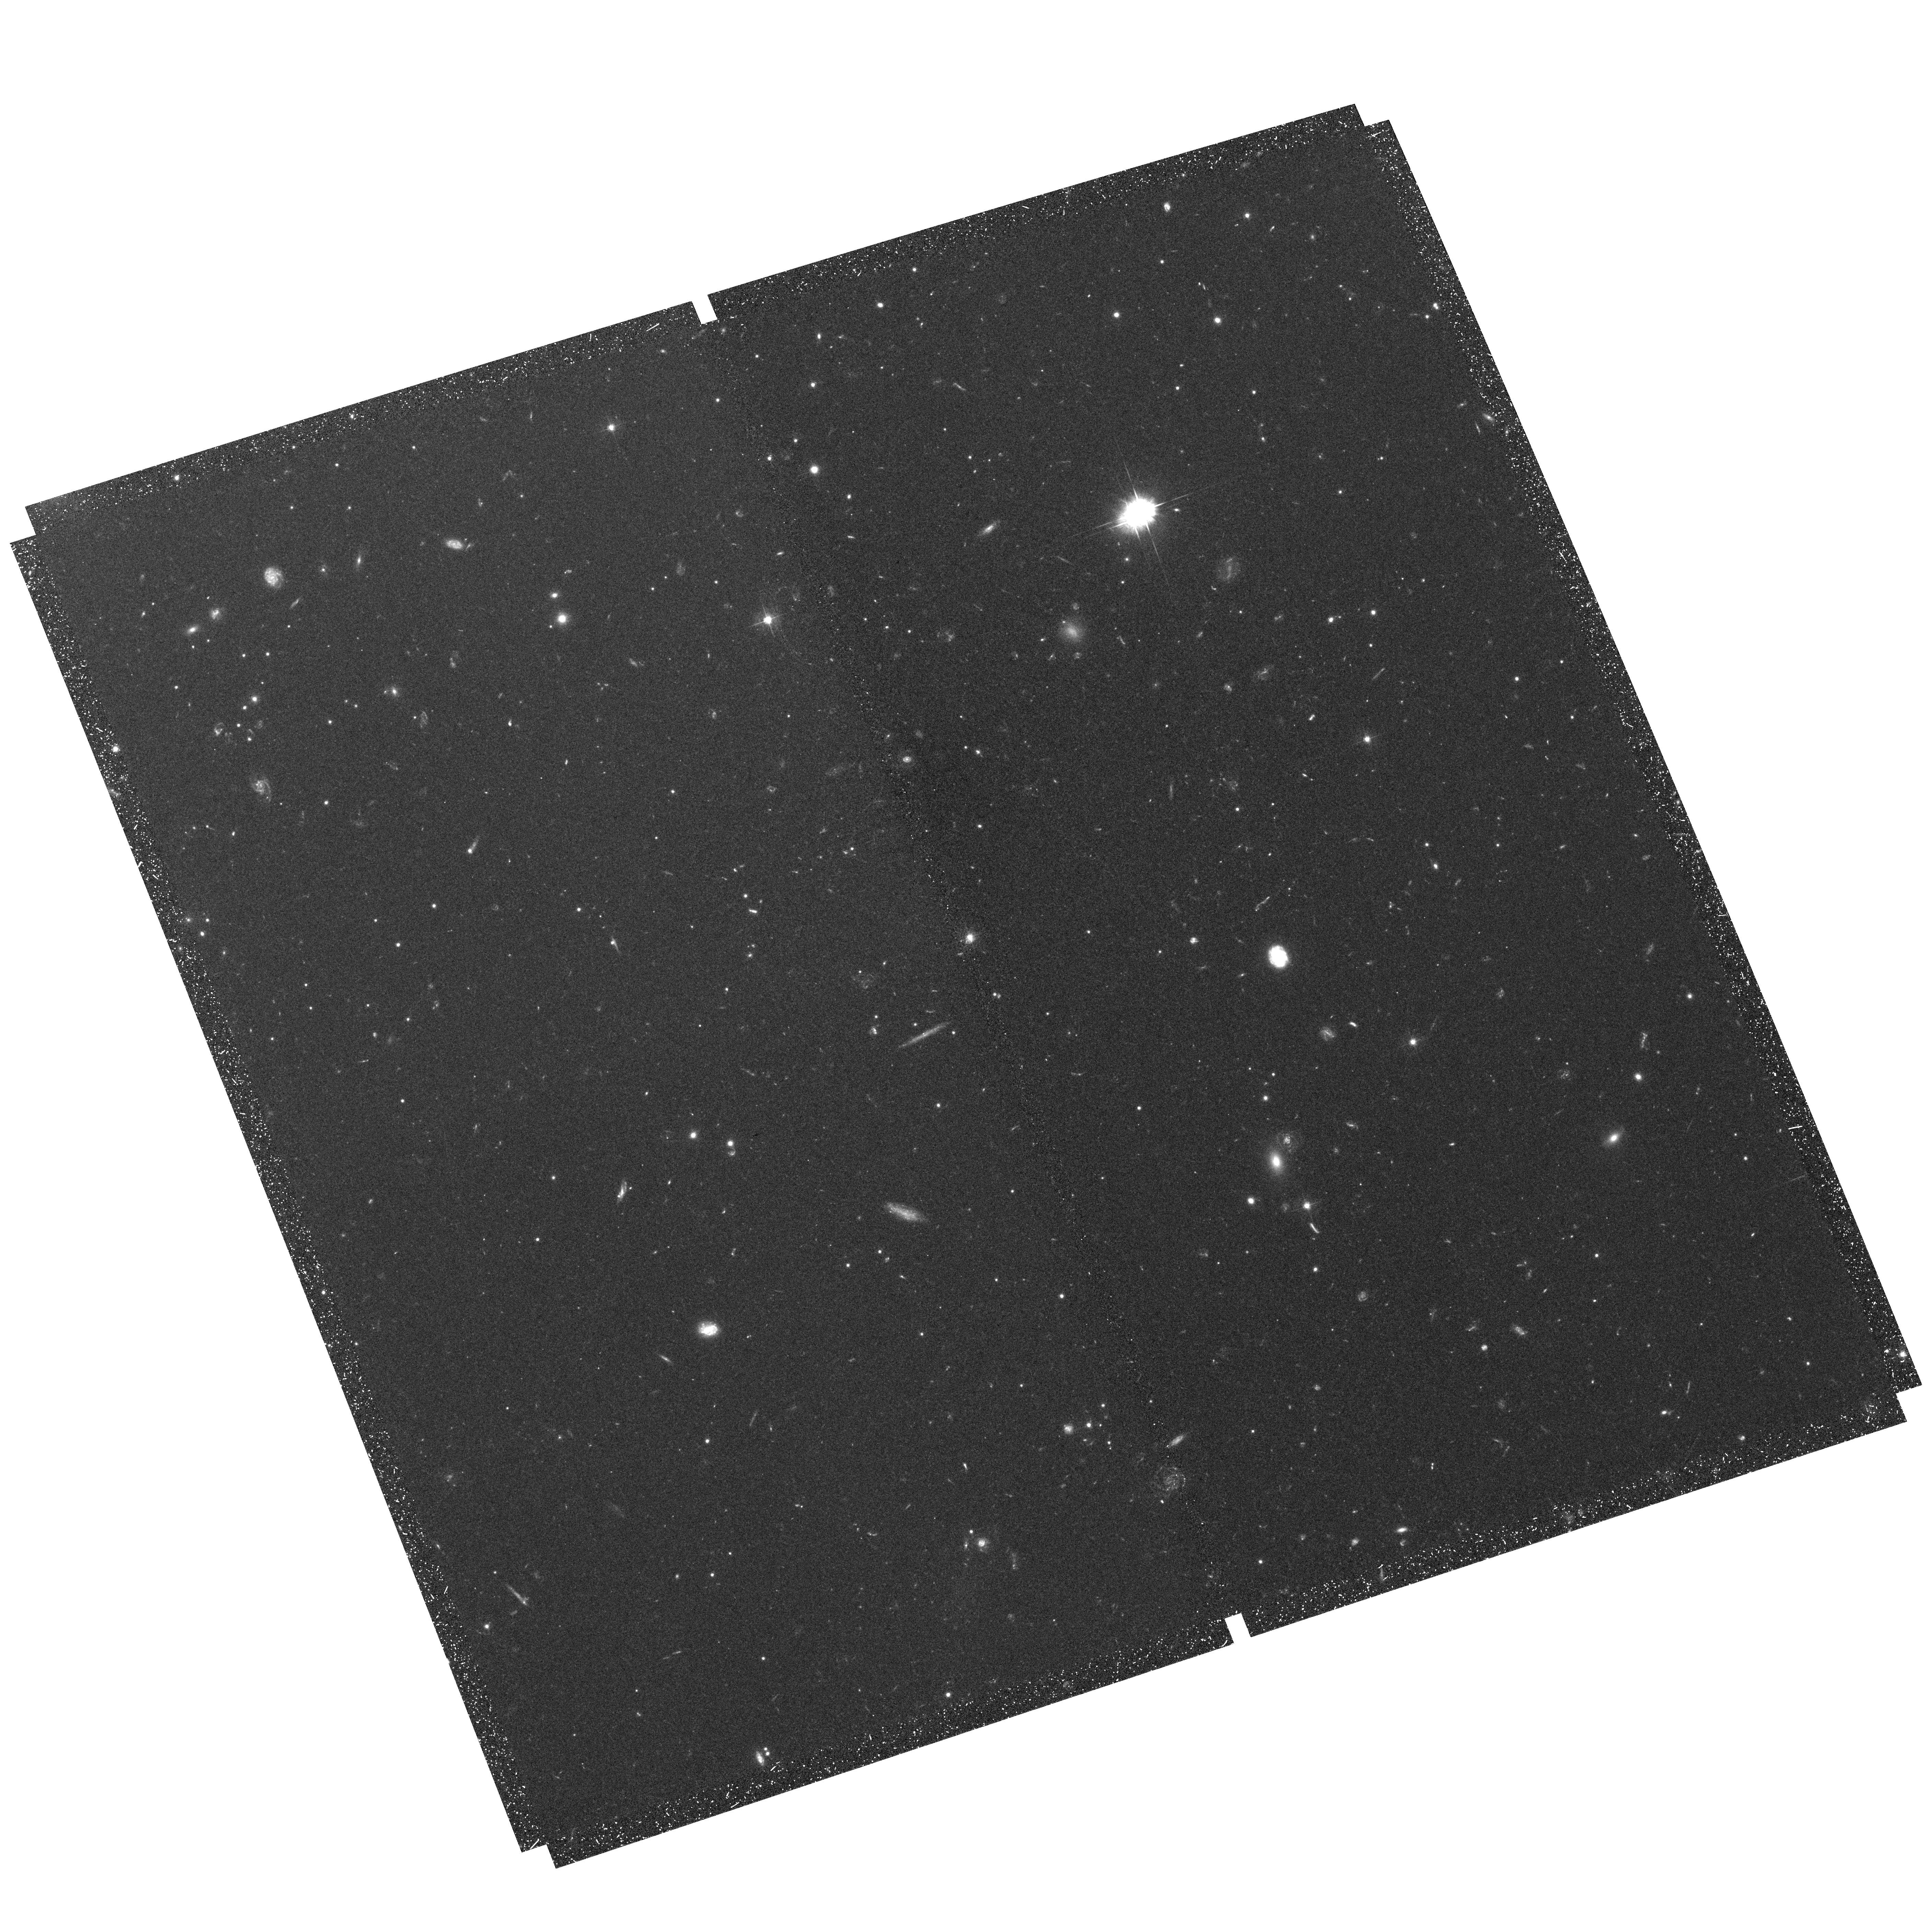
Target: MESSIER-087-POS3. Instrument: ACS/WFC. Filter: F475W. Exposure: 1.3 h. Observation ID: hst_10529_03_acs_wfc_f475w_j9eb03

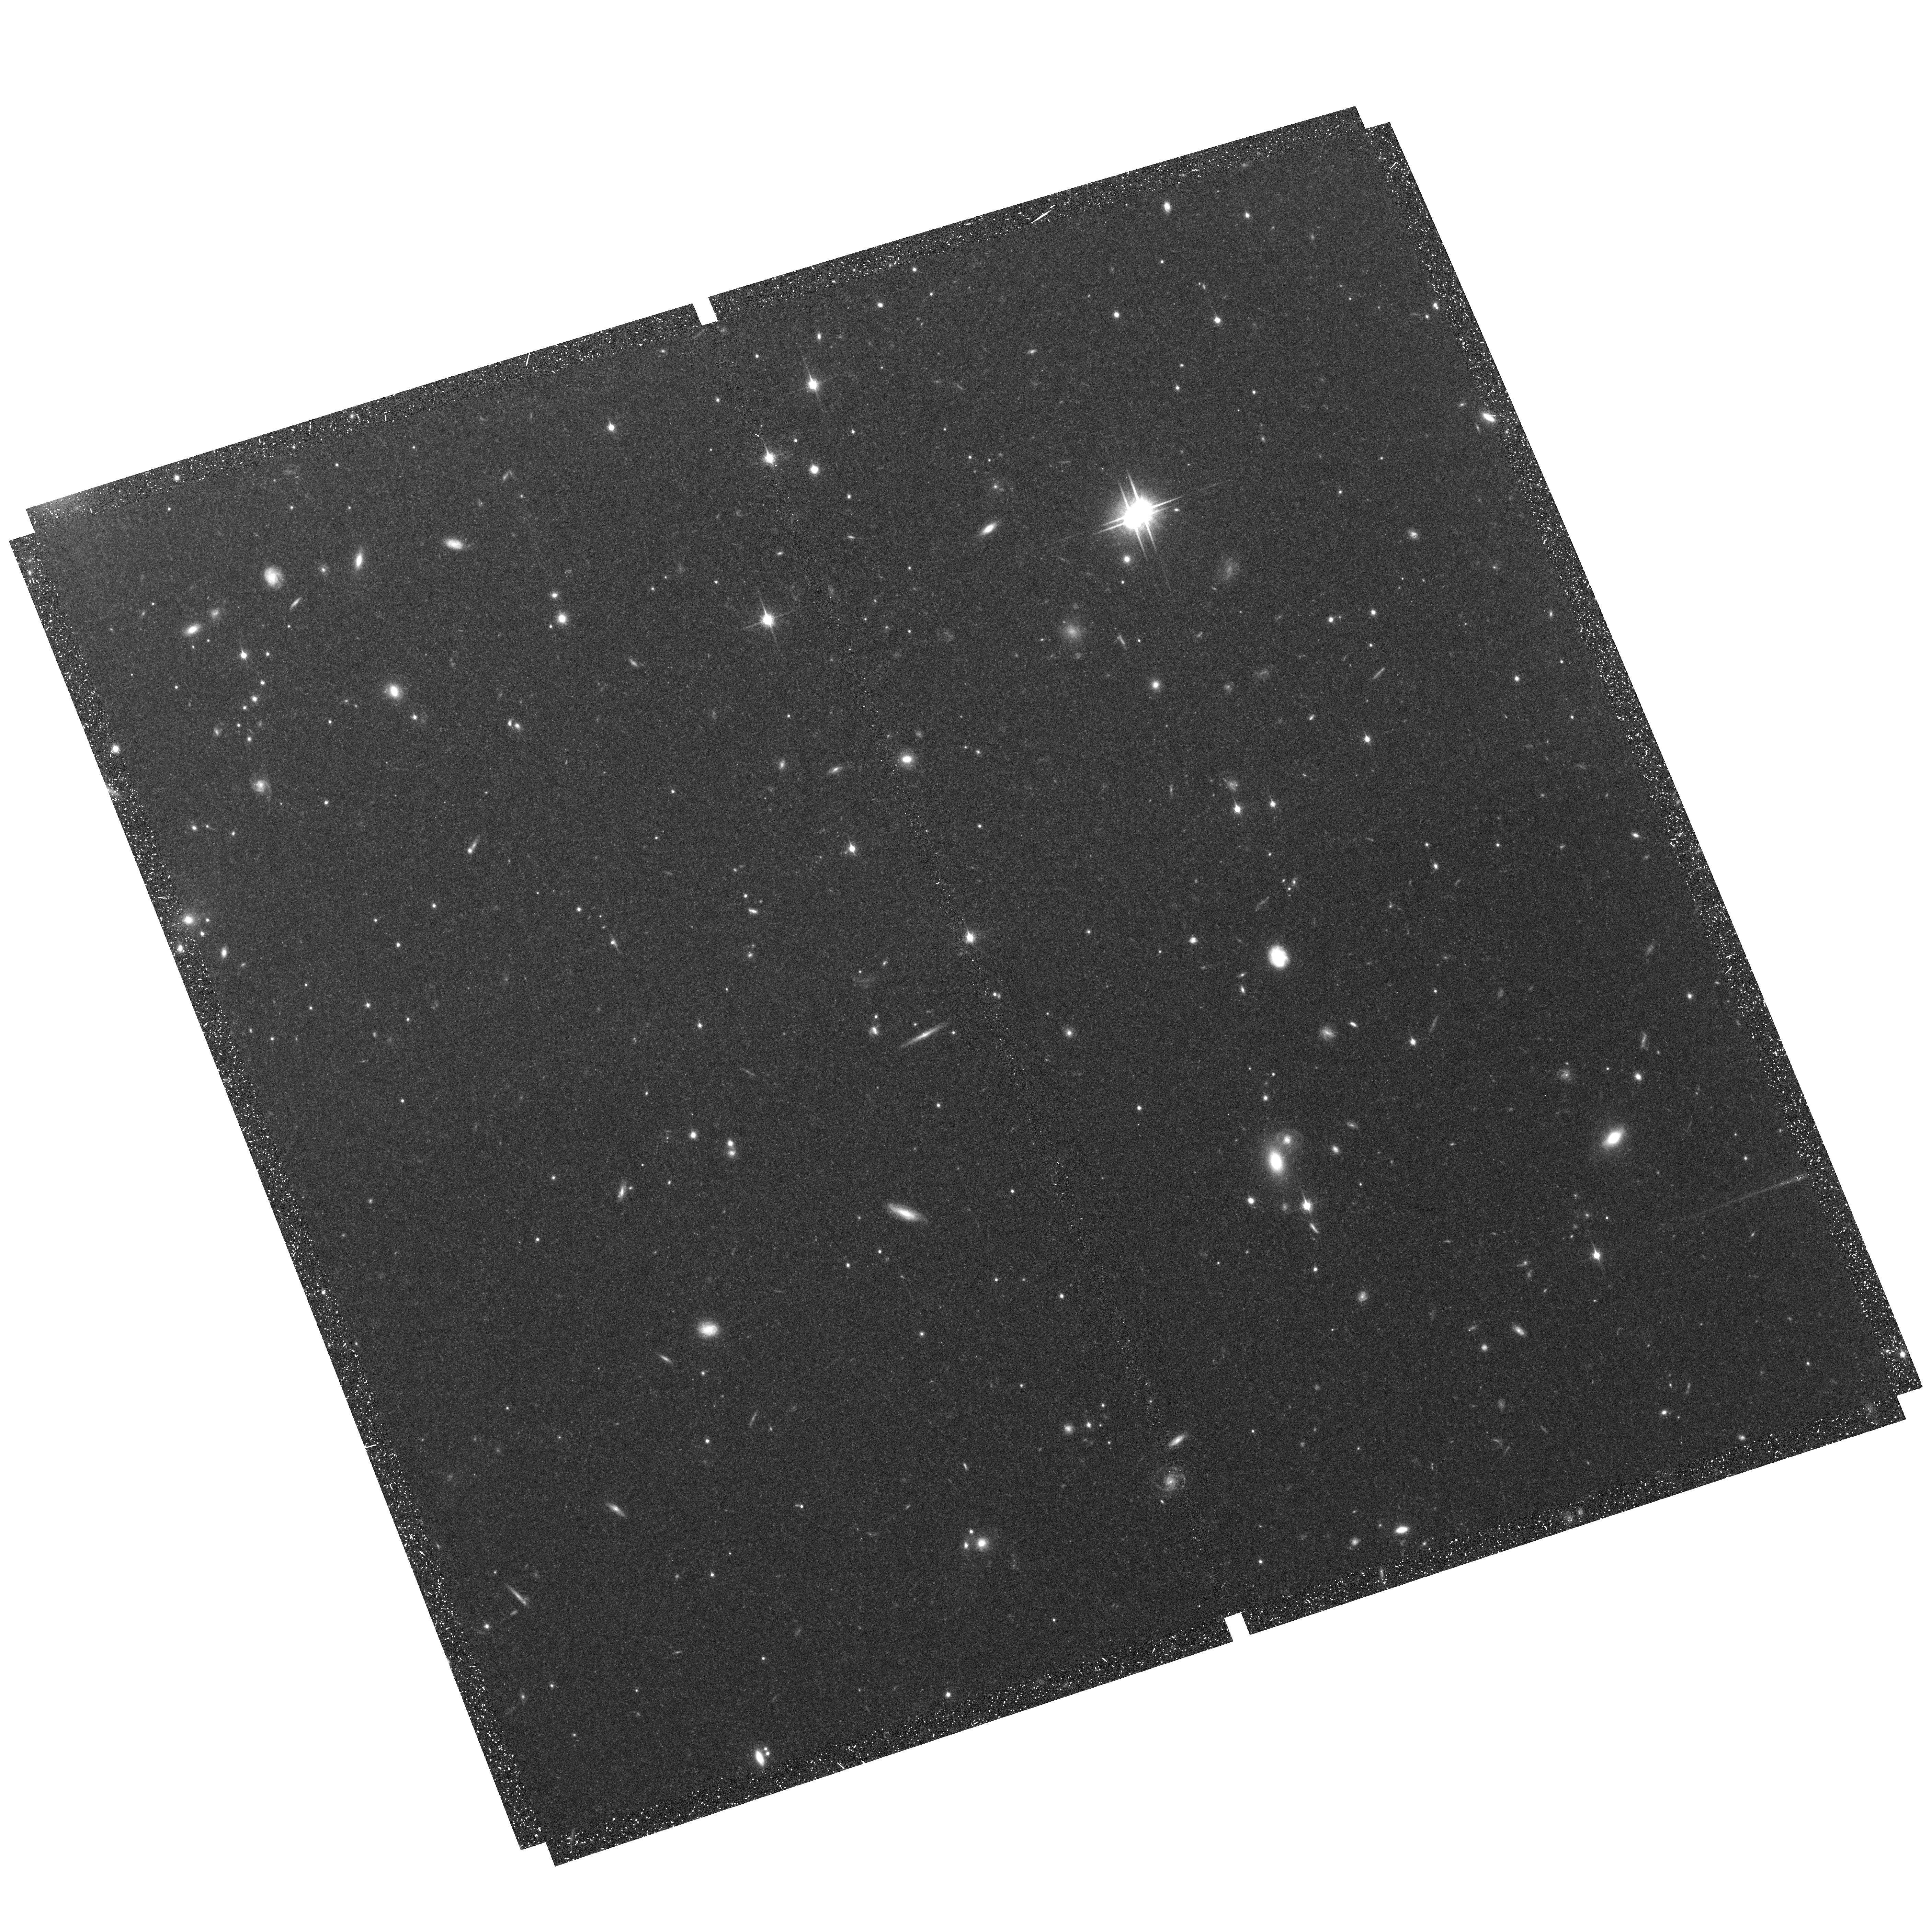
Target: MESSIER-087-POS3. Instrument: ACS/WFC. Filter: F850LP. Exposure: 1.3 h. Observation ID: hst_10529_03_acs_wfc_f850lp_j9eb03

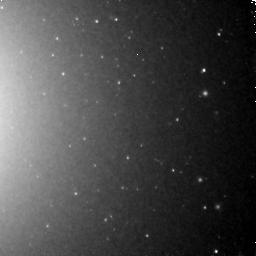
Target: MESSIER-087-POS3. Instrument: NICMOS/NIC3. Filter: F160W. Exposure: 3.1 h. Observation ID: n9eb03030

A Deep H-band Probe of the Globular Cluster Mass function (PI: Kundu, Arunav)

We propose to obtain deep NICMOS H-band data for the globular clusters in the inner region of M87 and coordinated parallel ACS WFC g and z band observations of a second field which has very deep archival NICMOS data. Therefore, our proposed deep NICMOS observation overlaps corresponding deep archival optical data in the inner regions, and the parallel ACS observations overlap deep NICMOS images in the outer field. The combination of the sensitivity of the near infrared to the mass of old stellar systems such as the globular clusters in M87 and the ability of the optical to isolate the metal-rich and metal-poor subcomponents of the globular cluster system will allow us to probe the mass function, and the possible variation with metallicity, to unprecedented depths. These observations are critical to linking the commonly observed cluster luminosity function to the usually derived mass function in theoretical calculations of globular cluster and globular cluster system formation and evolution models. The multiple pointings will allow us to probe the radial variations in globular cluster properties and test the predictions of cluster formation and dynamical destruction models. Because of its extremely rich globular cluster system (~15, 000 clusters) M87 is one of the only galaxies in which such a study can be conducted with a statistically significant number of candidate clusters (approximately 300 globular clusters in this study) with efficient use of HST time.